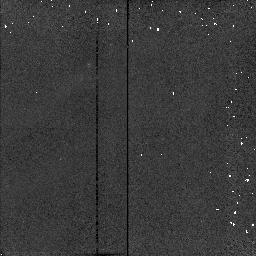
Target: HH7-11-2
Instrument: NICMOS/NIC2
Filter: F187N
Exposure: 1 min
Observation ID: n46752060

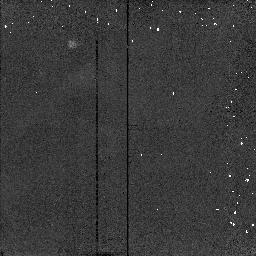
Target: HH7-11-3
Instrument: NICMOS/NIC2
Filter: F204M
Exposure: 1 min
Observation ID: n467520a0

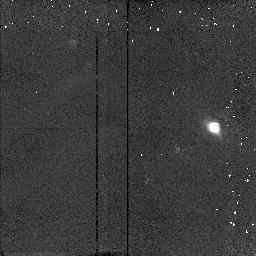
Target: FSTAU-2
Instrument: NICMOS/NIC2
Filter: F212N
Exposure: 3 min
Observation ID: n467100b0

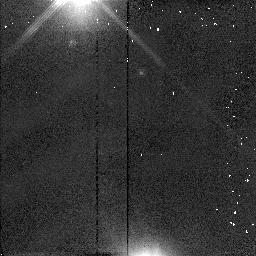
Target: HLTAU-2
Instrument: NICMOS/NIC2
Filter: F110W
Exposure: 1 min
Observation ID: n46709070

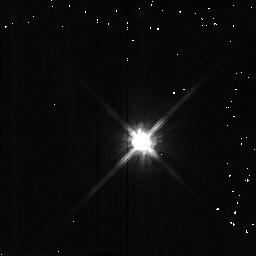
Target: DGTAU-2
Instrument: NICMOS/NIC2
Filter: F110W
Exposure: 1 min
Observation ID: n46711070

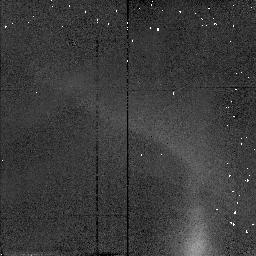
Target: RE50N-2
Instrument: NICMOS/NIC2
Filter: F110W
Exposure: 1 min
Observation ID: n46708090

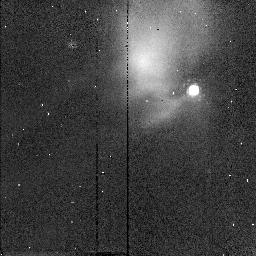
Target: RE50N-1
Instrument: NICMOS/NIC2
Filter: POL240L
Exposure: 1 min
Observation ID: n46708080

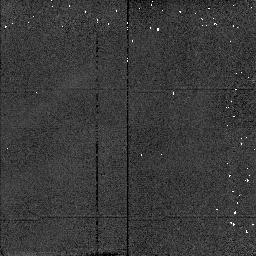
Target: L1551-IRS5-2
Instrument: NICMOS/NIC2
Filter: F187N
Exposure: 1 min
Observation ID: n46703090

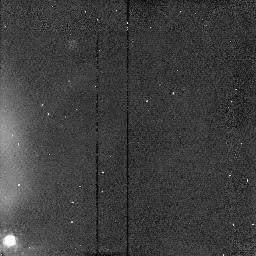
Target: RE50N-3
Instrument: NICMOS/NIC2
Filter: POL0L
Exposure: 1 min
Observation ID: n467080k0

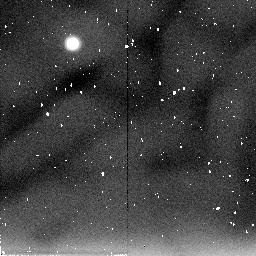
Target: IRAS16293
Instrument: NICMOS/NIC2
Filter: F205W
Exposure: 19 min
Observation ID: n46705010

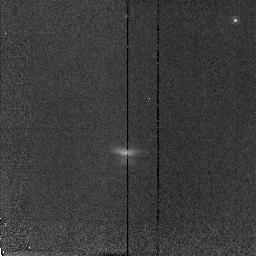
Target: HH30
Instrument: NICMOS/NIC2
Filter: F187N
Exposure: 10 min
Observation ID: n46701040

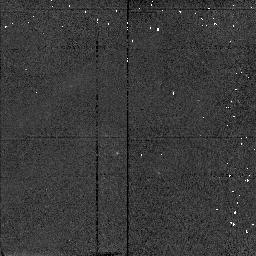
Target: FSTAU-3
Instrument: NICMOS/NIC2
Filter: F160W
Exposure: 1 min
Observation ID: n467100d0

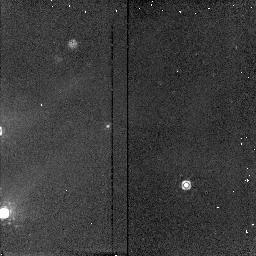
Target: LKHA234-3
Instrument: NICMOS/NIC2
Filter: F204M
Exposure: 3 min
Observation ID: n467140f0

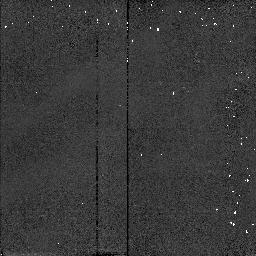
Target: L1551-IRS5-3
Instrument: NICMOS/NIC2
Filter: F110W
Exposure: 1 min
Observation ID: n467030c0

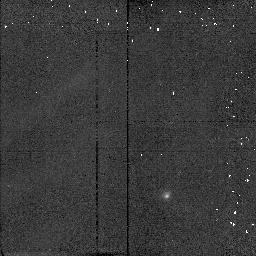
Target: L1251B-2
Instrument: NICMOS/NIC2
Filter: F187N
Exposure: 2 min
Observation ID: n467060b0

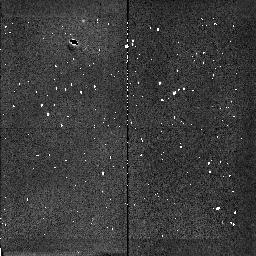
Target: L1641N
Instrument: NICMOS/NIC2
Filter: F212N
Exposure: 6 min
Observation ID: n46704060

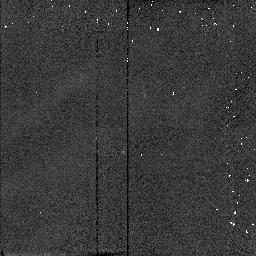
Target: PAR21-3
Instrument: NICMOS/NIC2
Filter: F187N
Exposure: 1 min
Observation ID: n467070i0

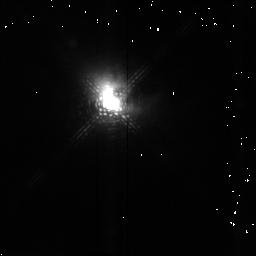
Target: HLTAU-1
Instrument: NICMOS/NIC2
Filter: F204M
Exposure: 3 min
Observation ID: n46709050

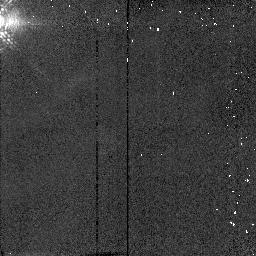
Target: DGTAU-1
Instrument: NICMOS/NIC2
Filter: F187N
Exposure: 1 min
Observation ID: n46711040

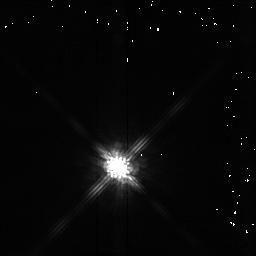
Target: HLTAU-3
Instrument: NICMOS/NIC2
Filter: F160W
Exposure: 1 min
Observation ID: n467090d0

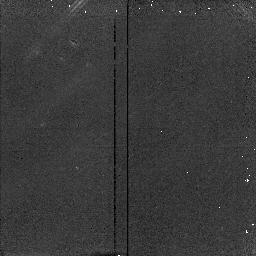
Target: LKHA234-1
Instrument: NICMOS/NIC2
Filter: F212N
Exposure: 3 min
Observation ID: n46714060

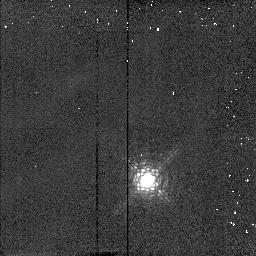
Target: FSTAU-1
Instrument: NICMOS/NIC2
Filter: F187N
Exposure: 1 min
Observation ID: n46710040

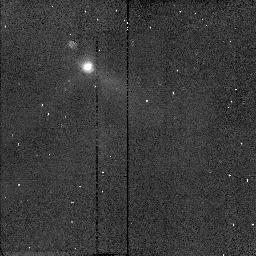
Target: L1251B-1
Instrument: NICMOS/NIC2
Filter: POL120L
Exposure: 2 min
Observation ID: n46706070

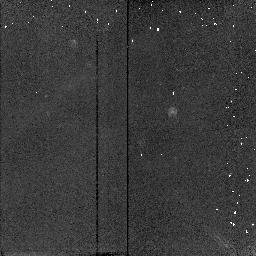
Target: DGTAU-3
Instrument: NICMOS/NIC2
Filter: F212N
Exposure: 3 min
Observation ID: n467110g0

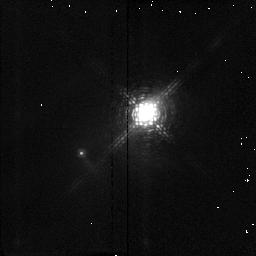
Target: LKHA198-1
Instrument: NICMOS/NIC2
Filter: F187N
Exposure: 2 min
Observation ID: n46713040

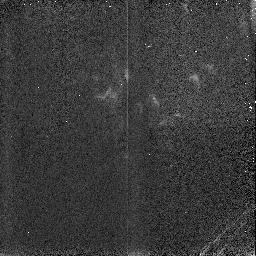
Target: HH1-2-4
Instrument: NICMOS/NIC3
Filter: F190N
Exposure: 2 min
Observation ID: n467120c0

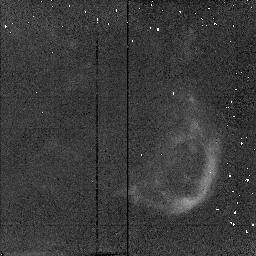
Target: HH7-11-5
Instrument: NICMOS/NIC2
Filter: F212N
Exposure: 3 min
Observation ID: n467520h0

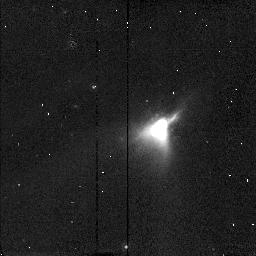
Target: PAR21-1
Instrument: NICMOS/NIC2
Filter: POL240L
Exposure: 1 min
Observation ID: n46707080

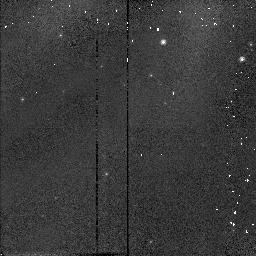
Target: PAR21-2
Instrument: NICMOS/NIC2
Filter: F110W
Exposure: 1 min
Observation ID: n46707090

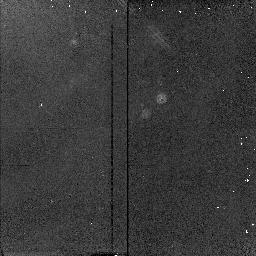
Target: LKHA198-2
Instrument: NICMOS/NIC2
Filter: F212N
Exposure: 3 min
Observation ID: n467130b0

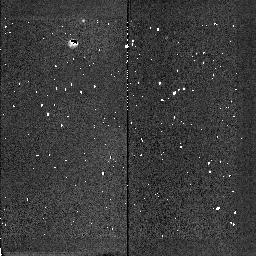
Target: L1641N
Instrument: NICMOS/NIC2
Filter: POL0L
Exposure: 3 min
Observation ID: n46704070

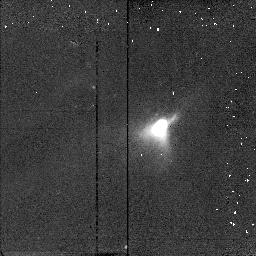
Target: PAR21-1
Instrument: NICMOS/NIC2
Filter: F212N
Exposure: 2 min
Observation ID: n46707050

IMAGING AND POLARIMETRY OF YSOS (PI: Young, Erick T)

The immediate environs of a number of well known Young Stellar Objects will be investigated with coronagraphic imaging, polarimetry, and line imaging. The majority of these objects are associated with molecular outflows, and the line imaging will investigate the interaction between outflow and the surrounding interstellar medium. The lines Paschen-alpha, S(1) molecular hydrogen, and [Fe II] will allow us to sample both the molecular and ionized gas components. The stable and high resolution observing conditions possible with NICMOS will permit very high angular resolution polarimetry. The dust scattering morphology of extended disks can be studied with these observations.